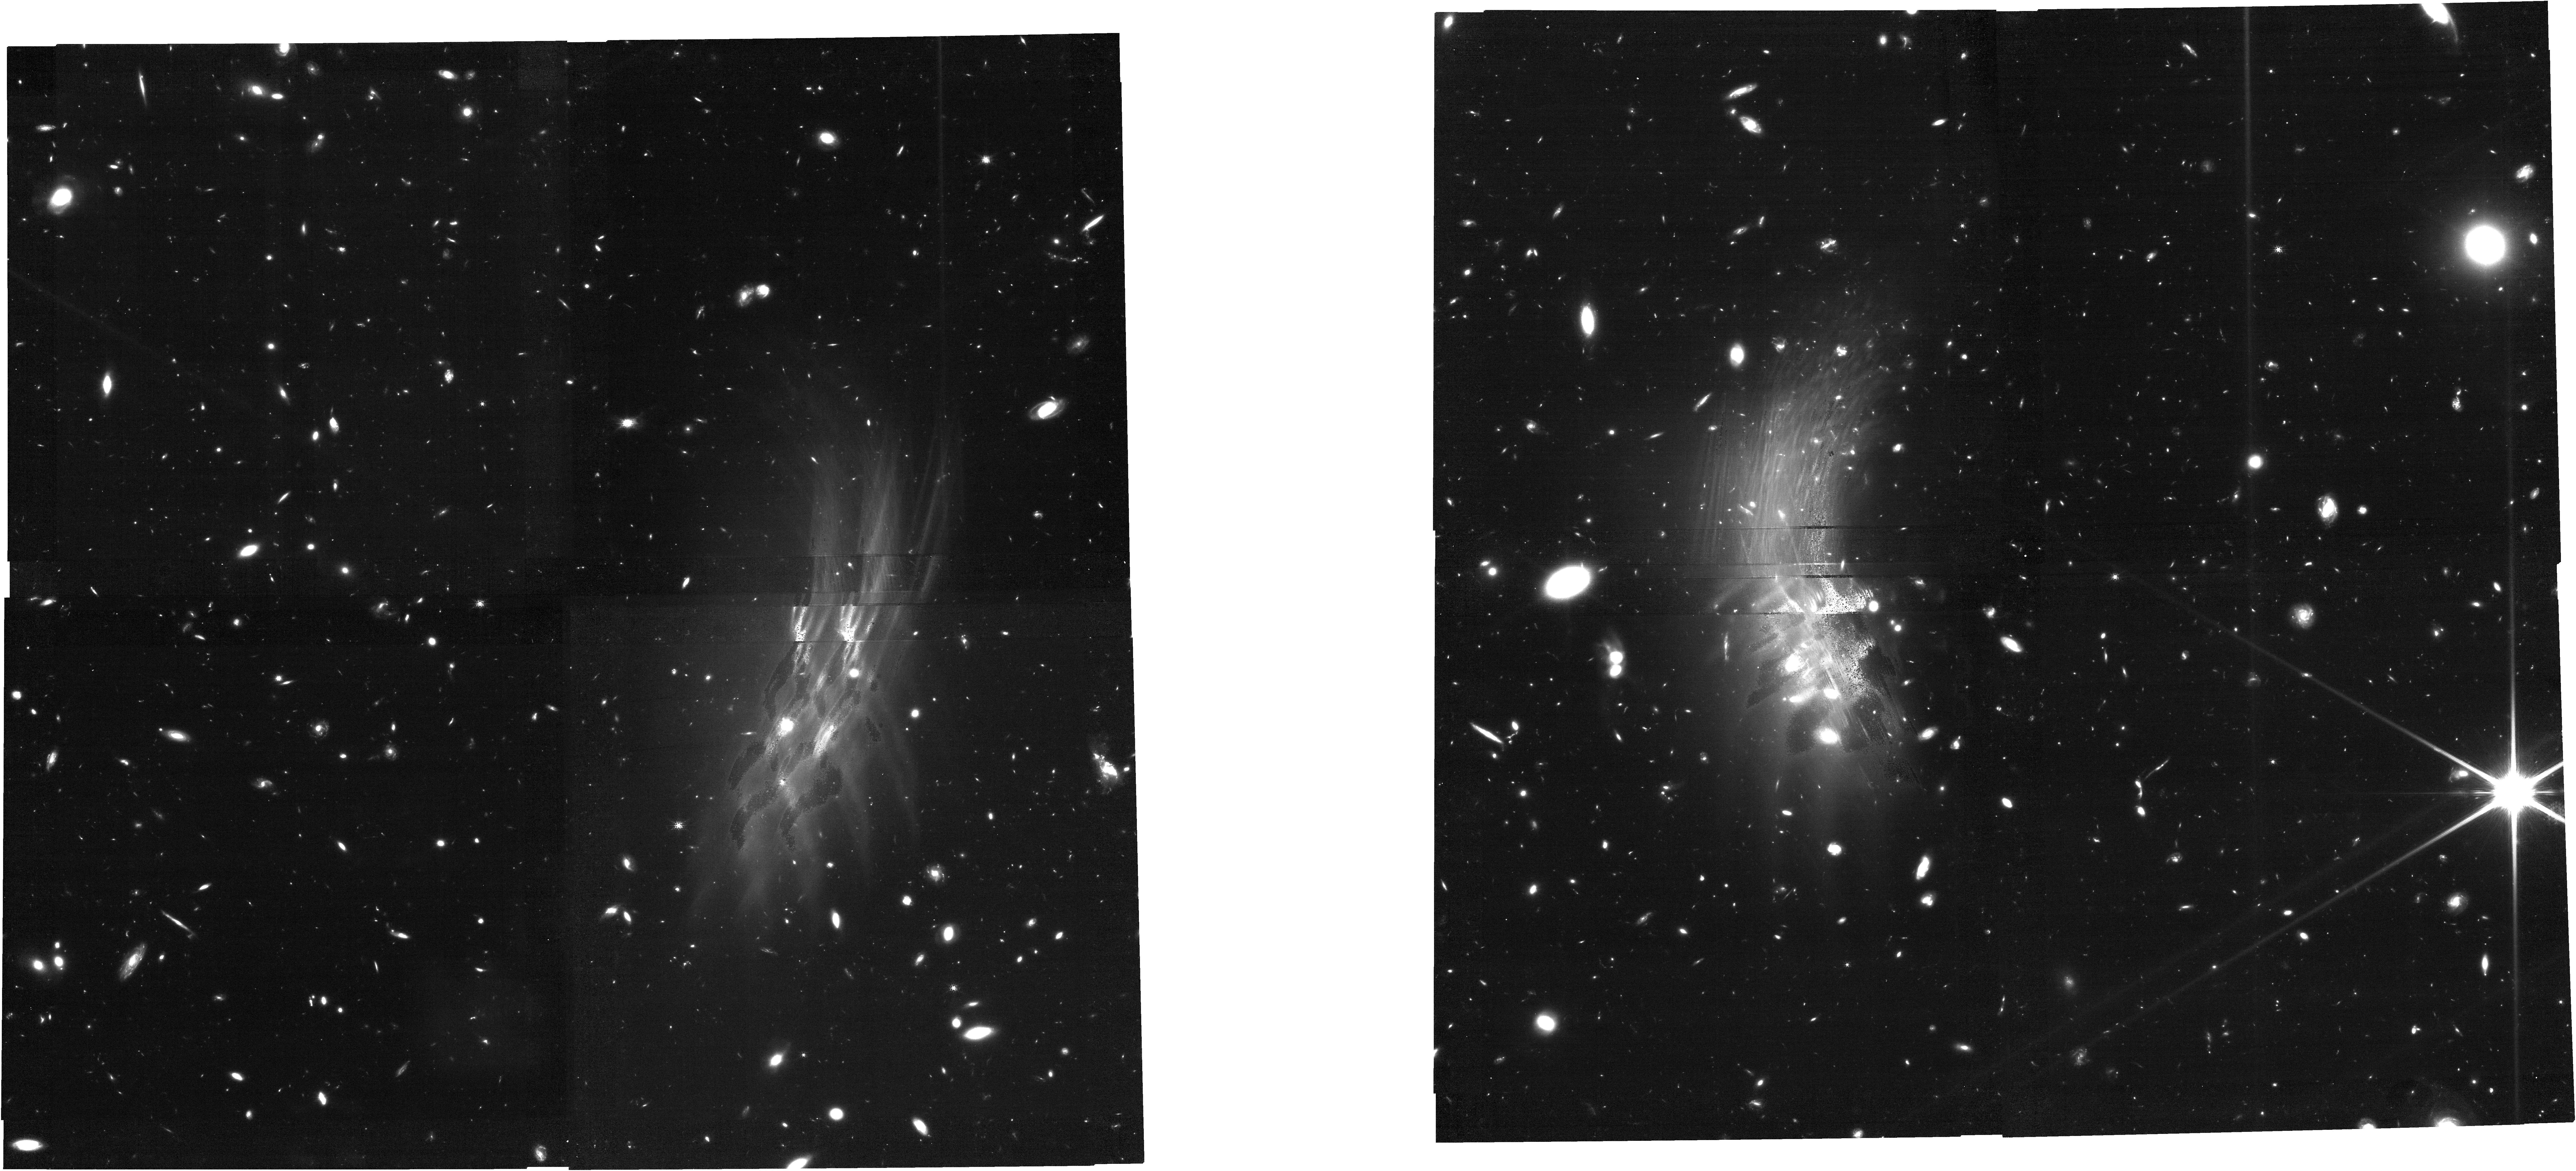
Target: LH-SBC3. Instrument: NIRCAM. Filter: F150W. Exposure: 1.2 h. Observation ID: jw07583-o001_t001_nircam_clear-f150w

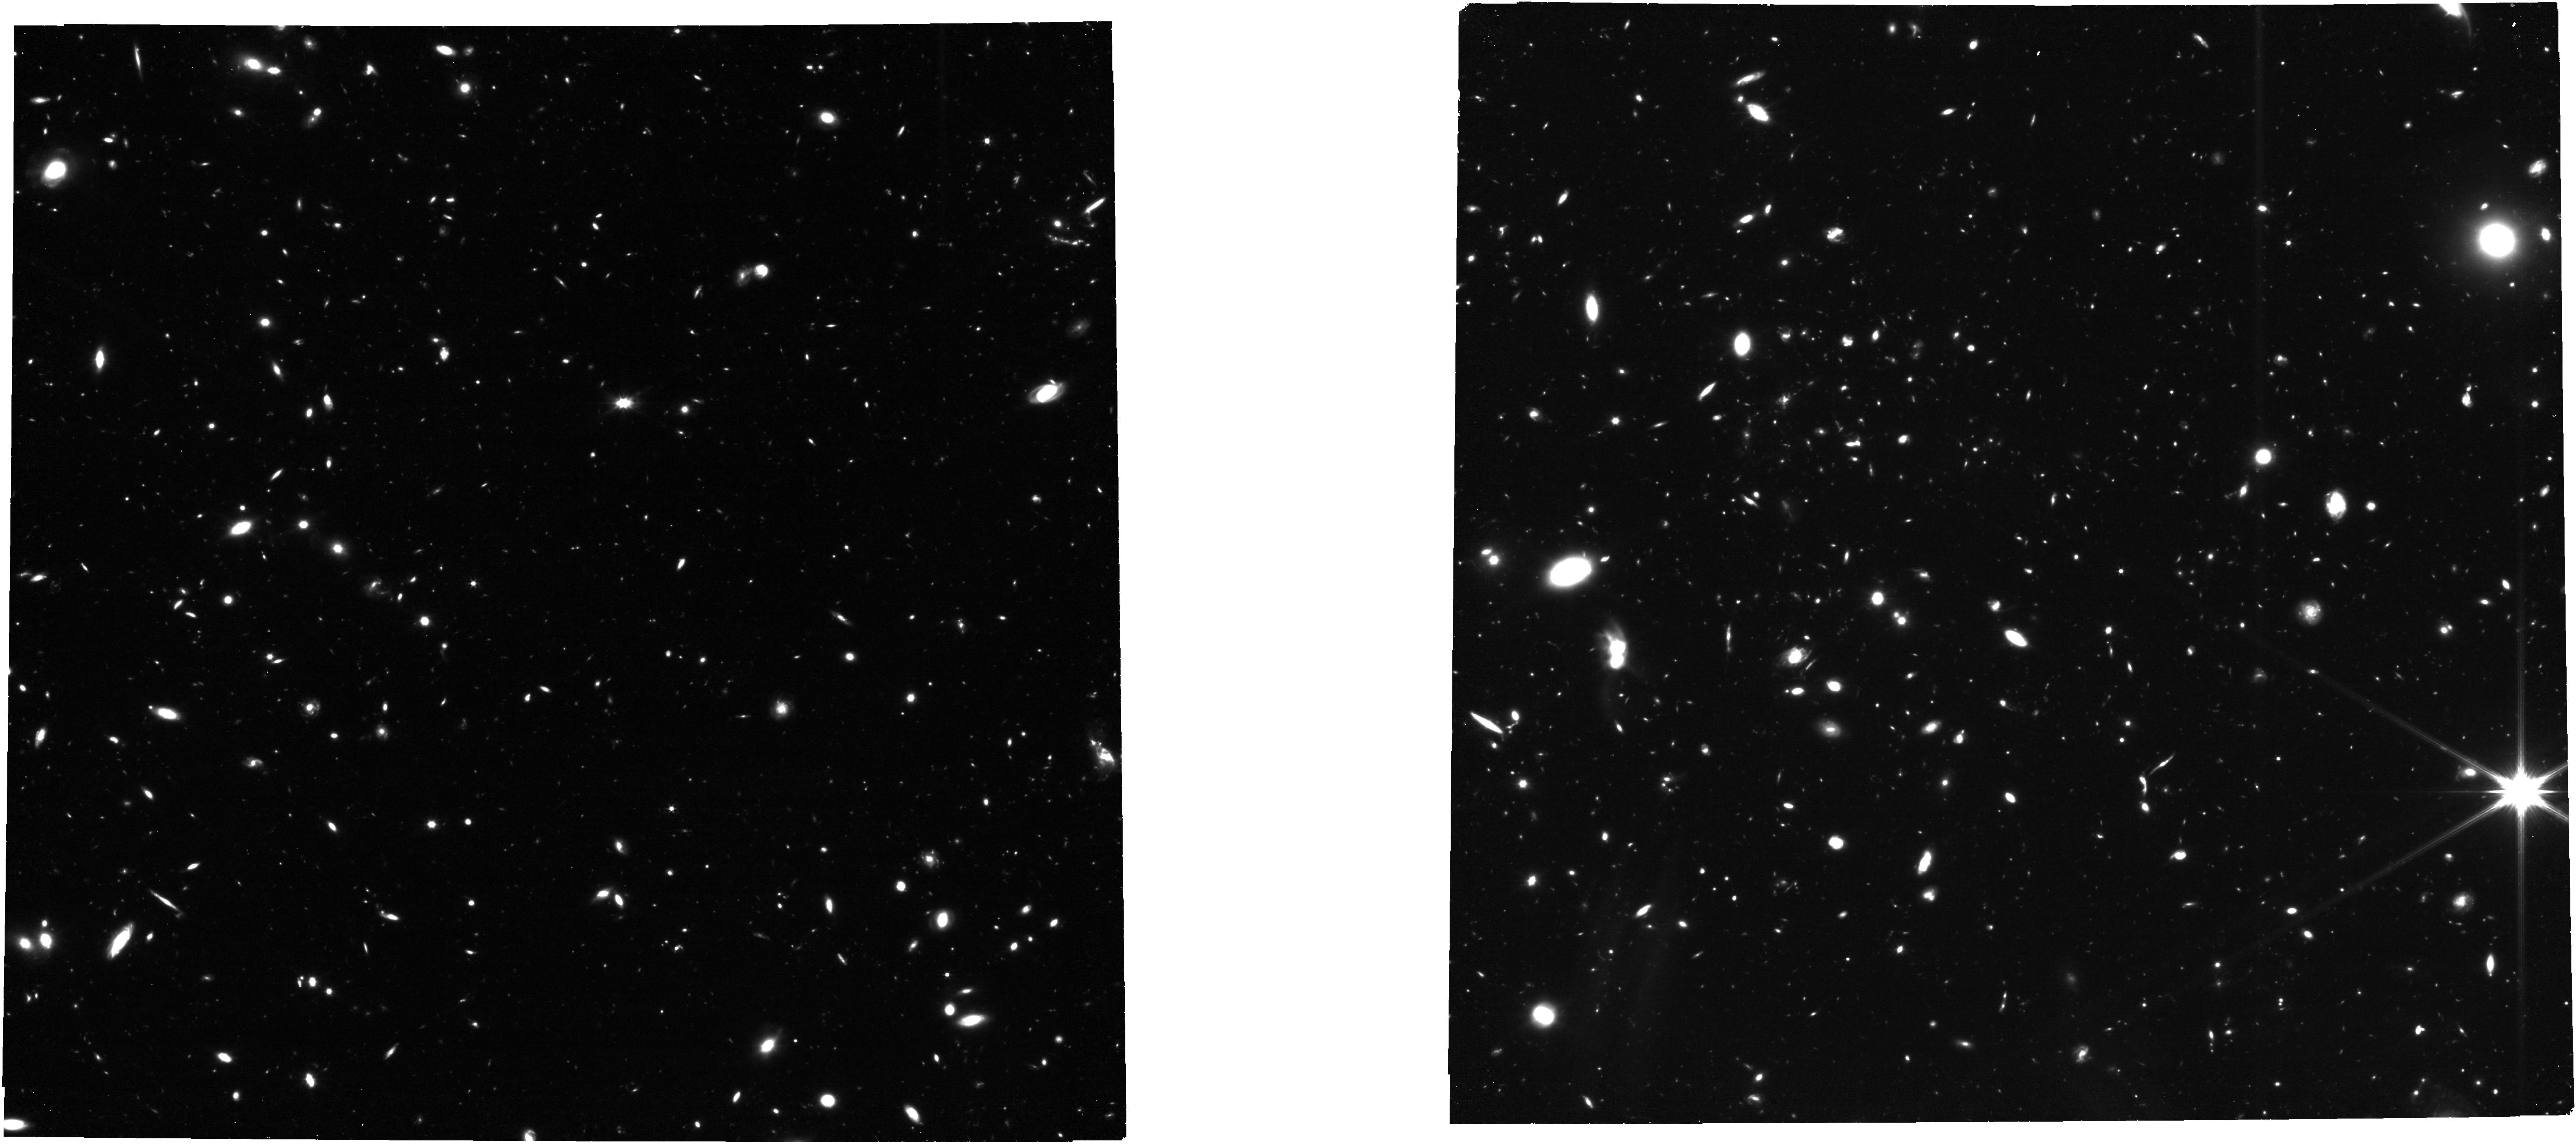
Target: LH-SBC3. Instrument: NIRCAM. Filter: F322W2. Exposure: 34 min. Observation ID: jw07583-o001_t001_nircam_clear-f322w2

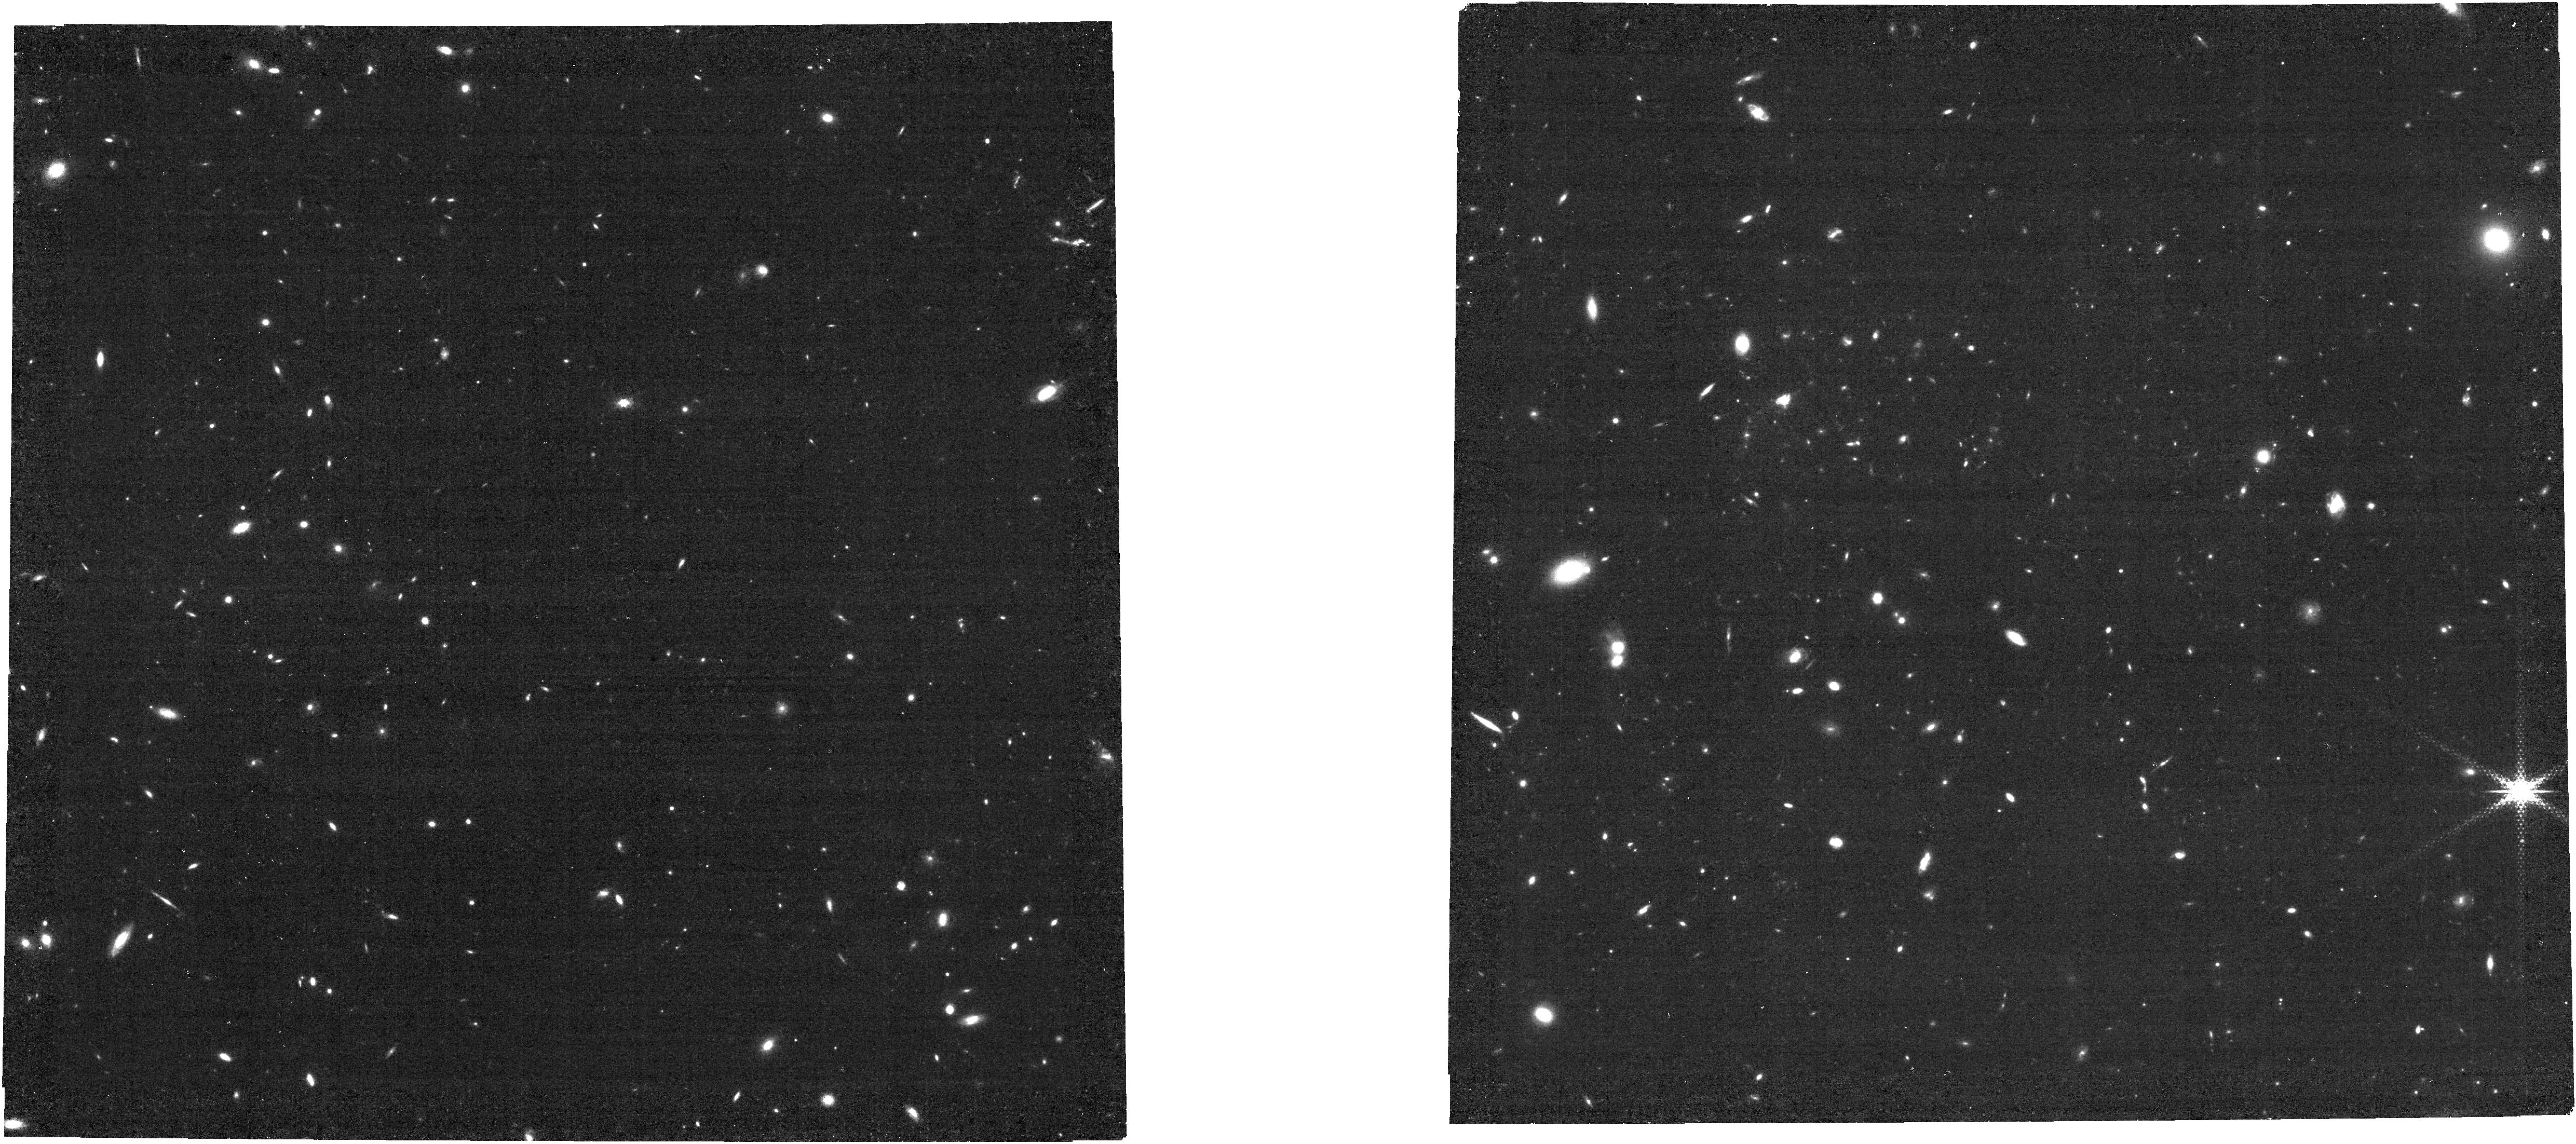
Target: LH-SBC3. Instrument: NIRCAM. Filter: F322W2+F323N. Exposure: 3.5 h. Observation ID: jw07583-o001_t001_nircam_f322w2-f323n

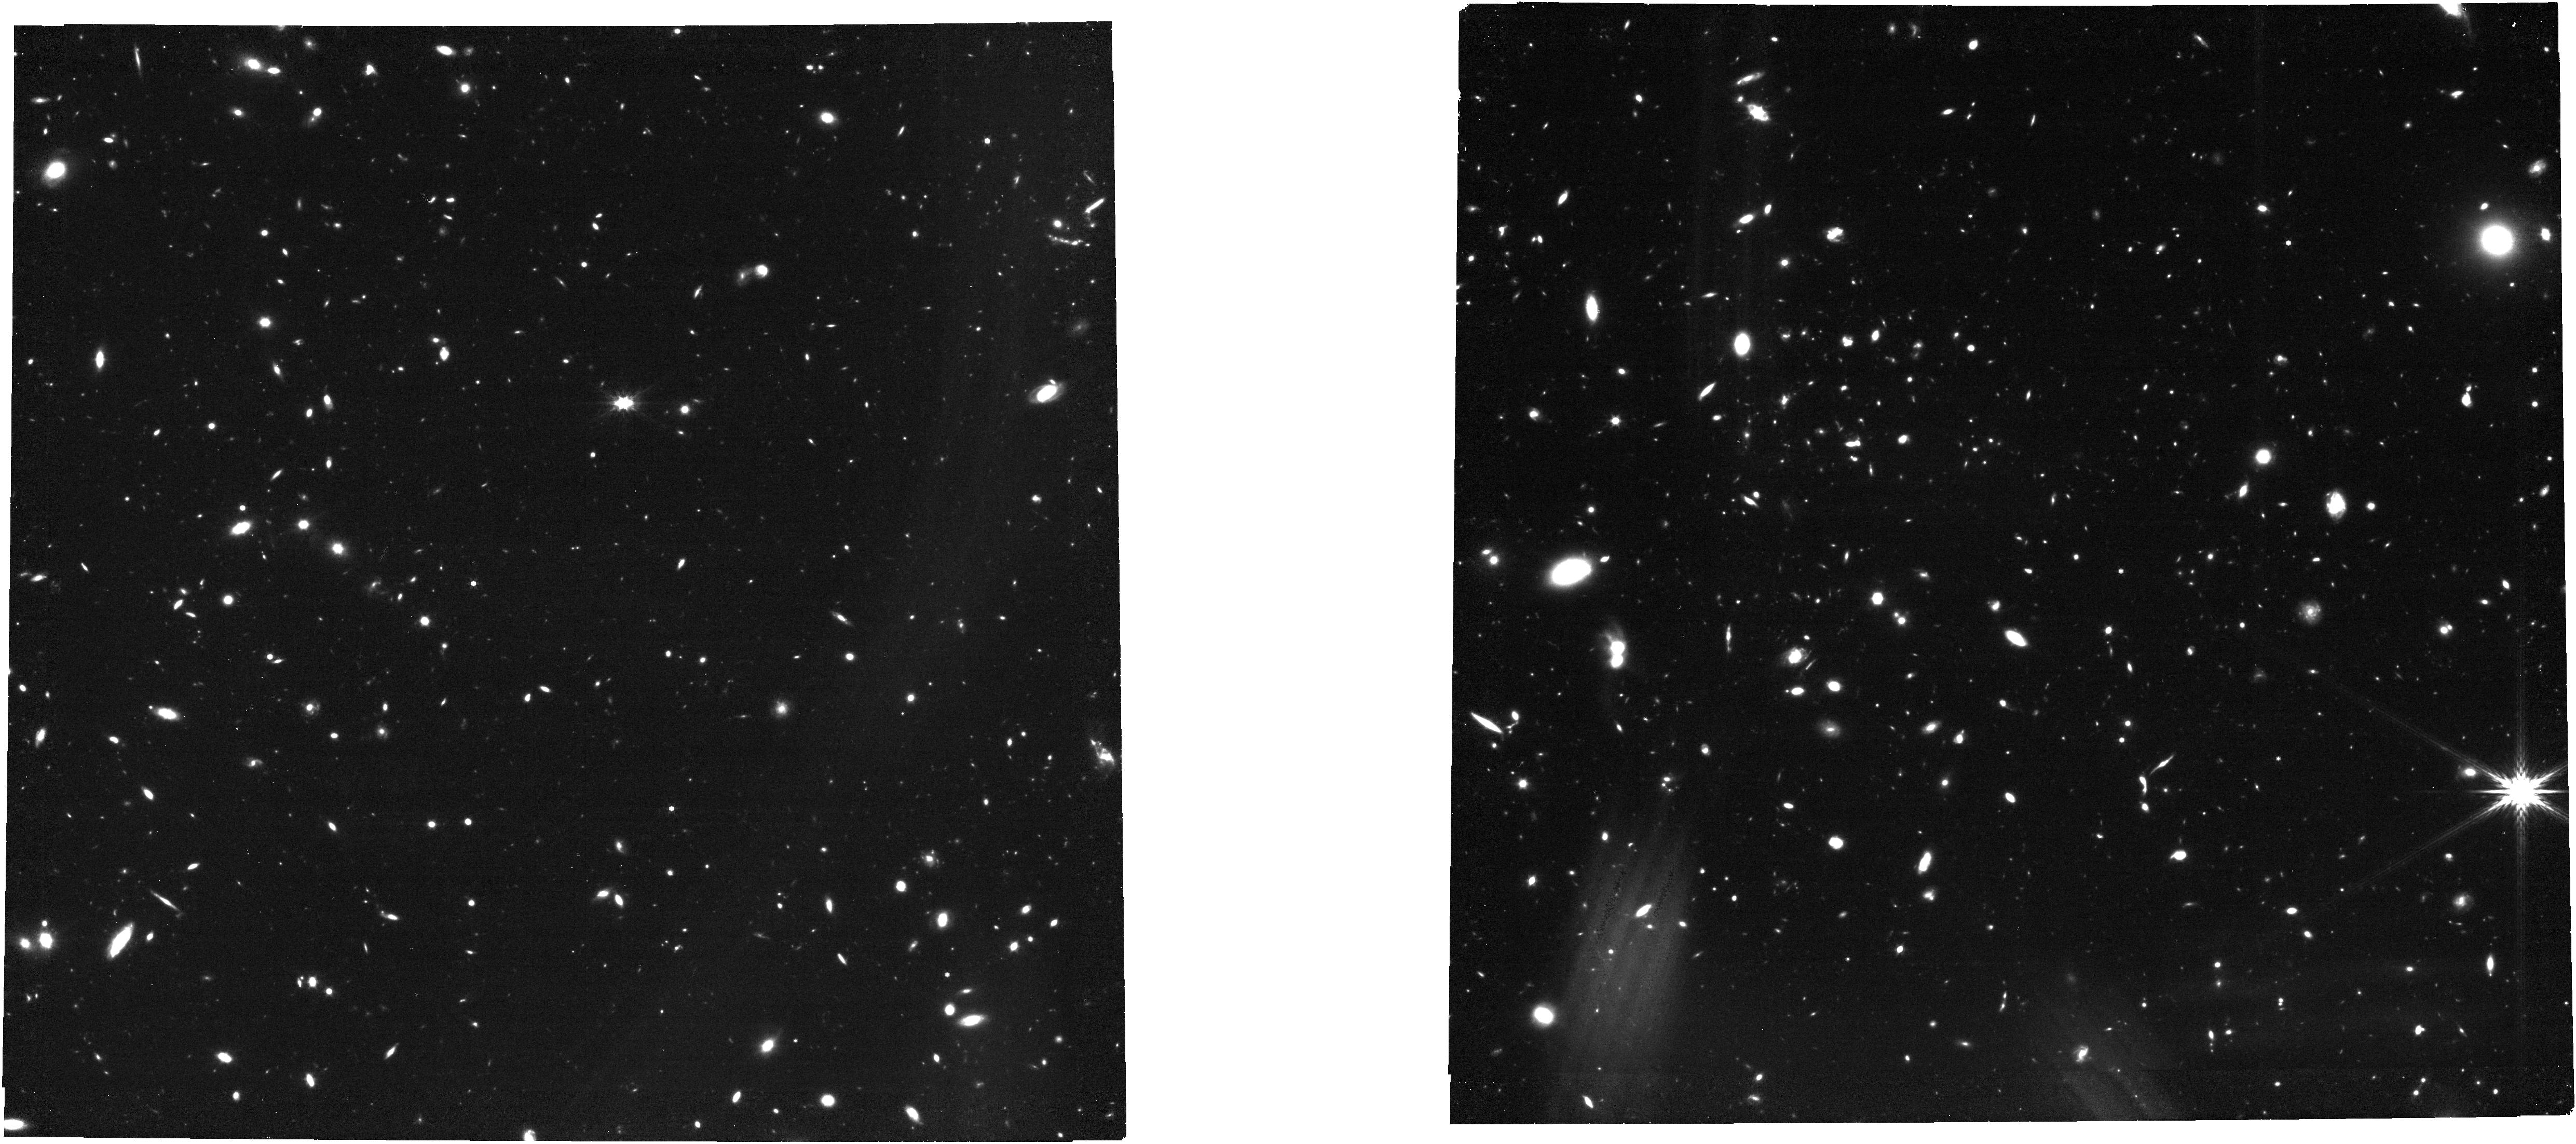
Target: LH-SBC3. Instrument: NIRCAM. Filter: F444W. Exposure: 34 min. Observation ID: jw07583-o001_t001_nircam_clear-f444w

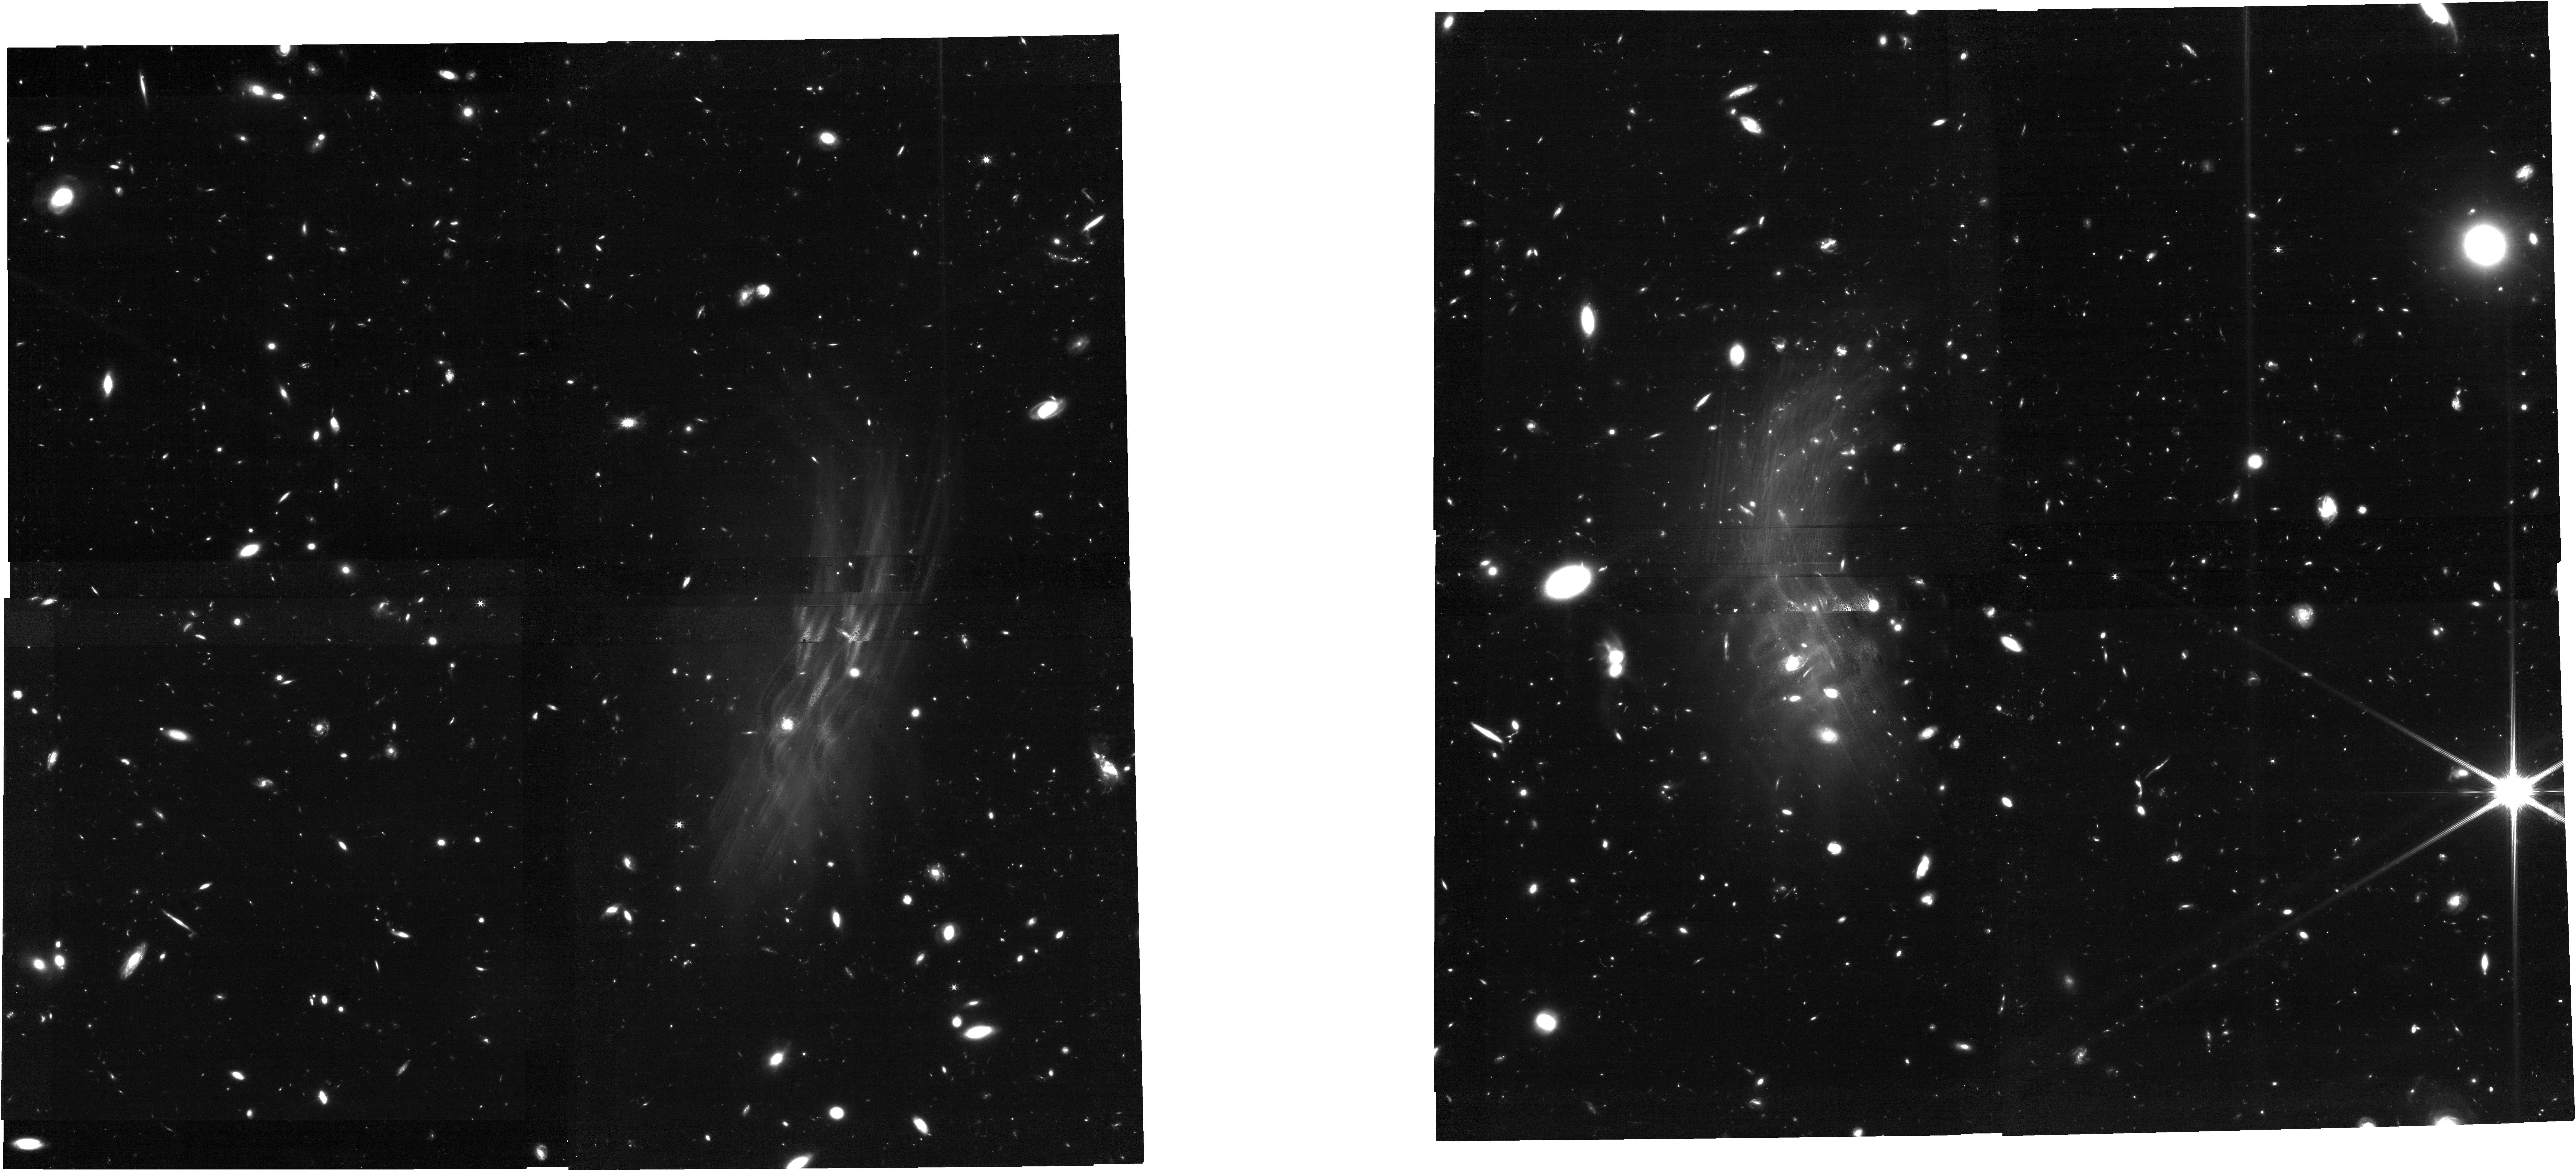
Target: LH-SBC3. Instrument: NIRCAM. Filter: F200W. Exposure: 1.7 h. Observation ID: jw07583-o001_t001_nircam_clear-f200w

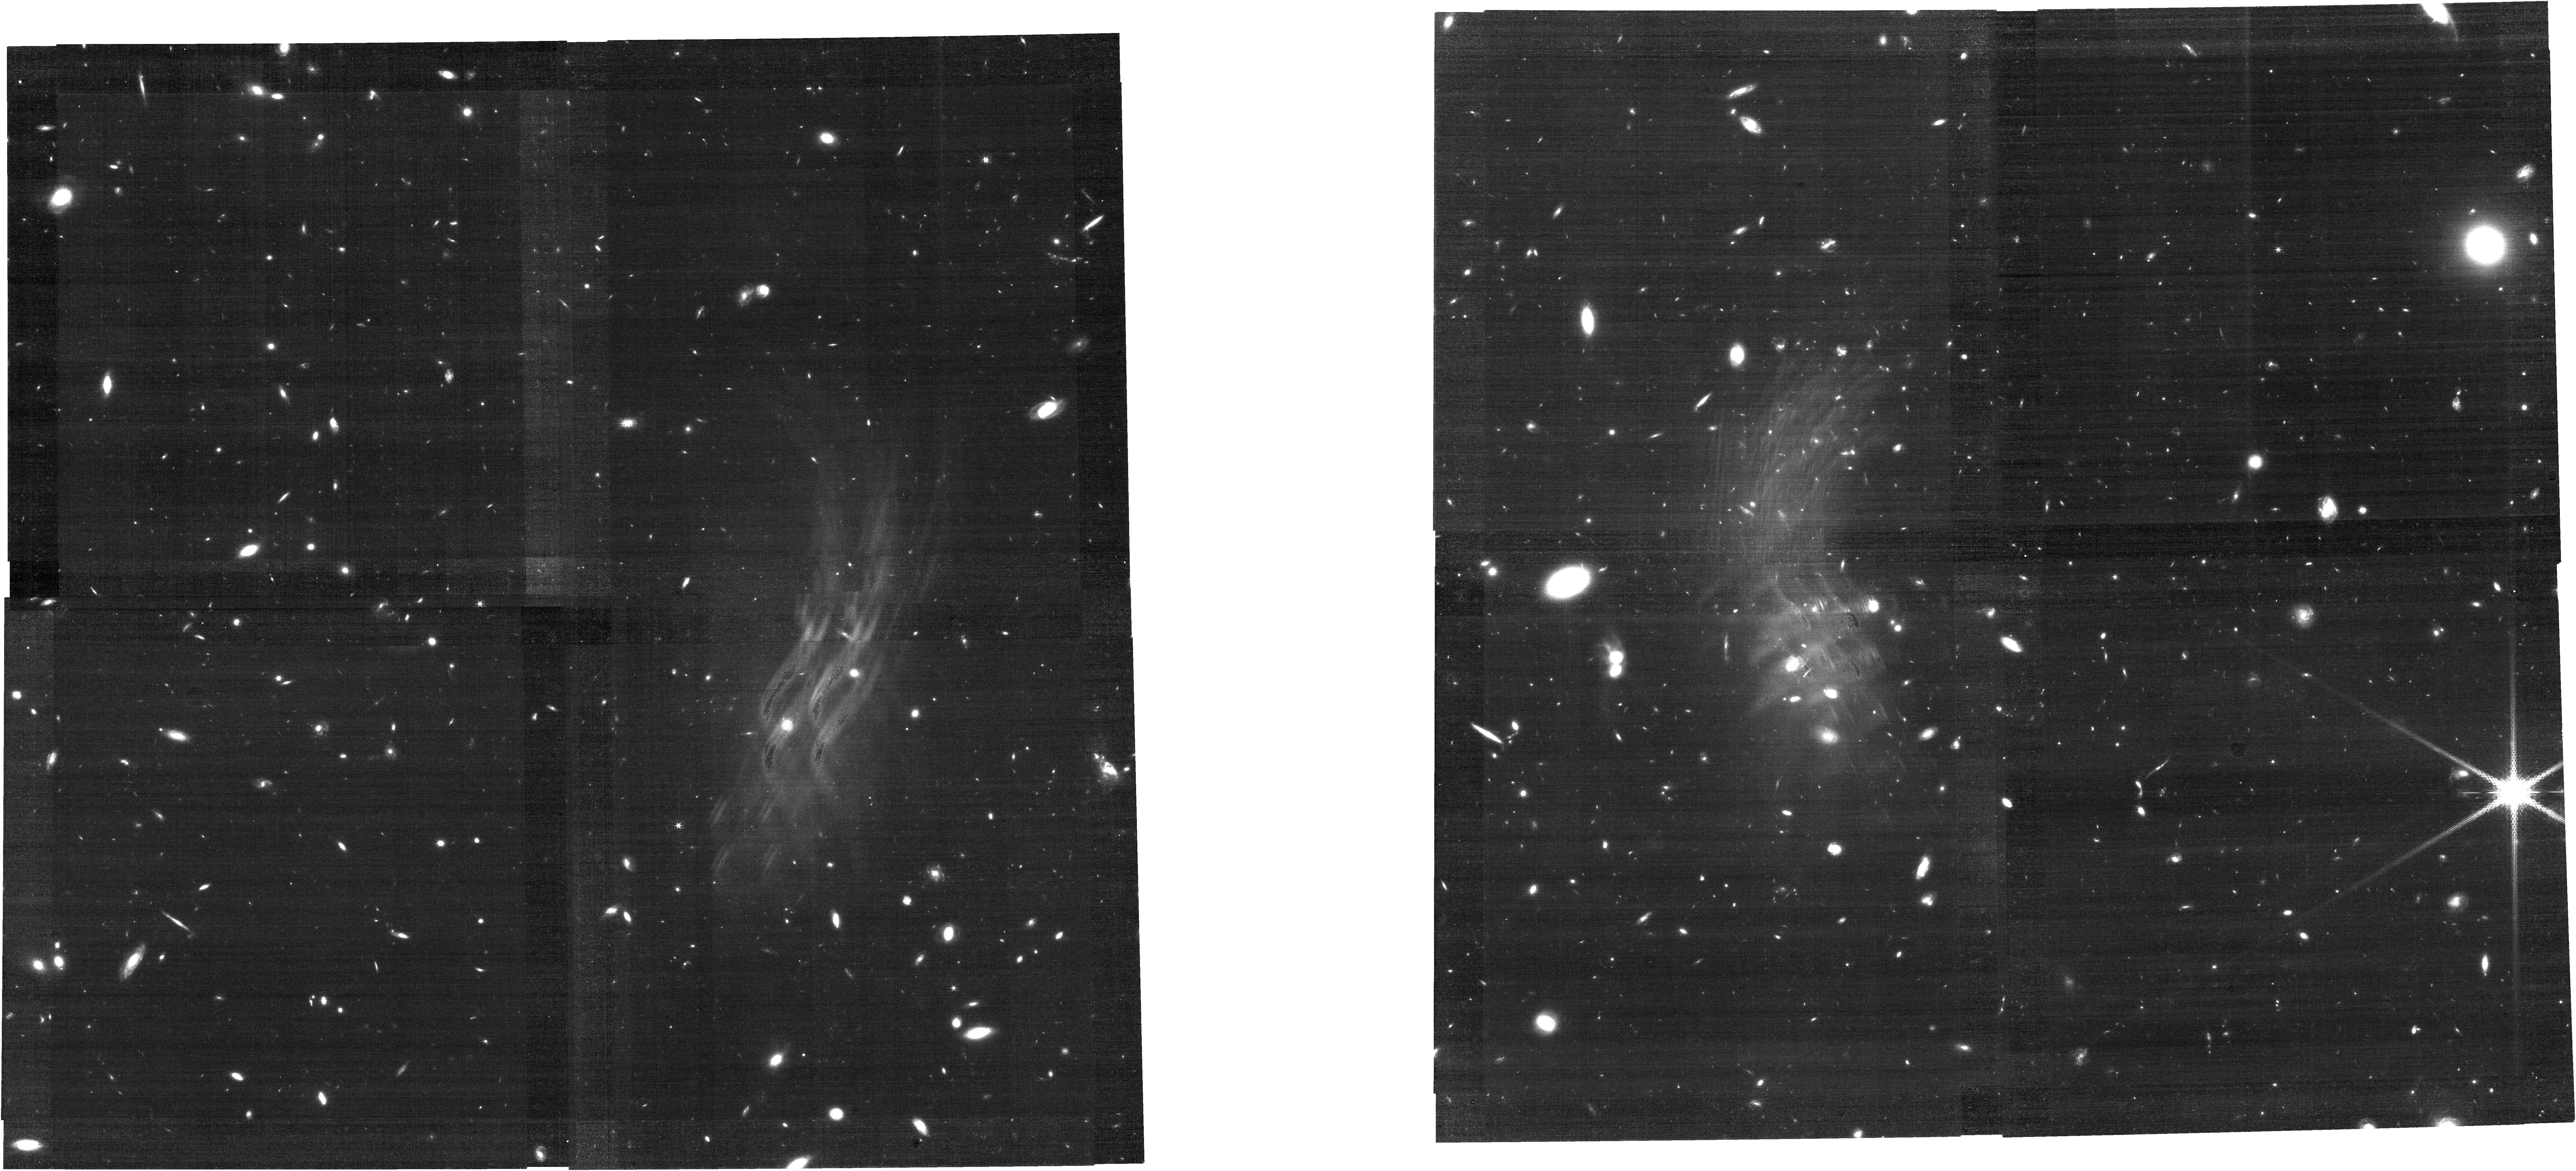
Target: LH-SBC3. Instrument: NIRCAM. Filter: F210M. Exposure: 34 min. Observation ID: jw07583-o001_t001_nircam_clear-f210m

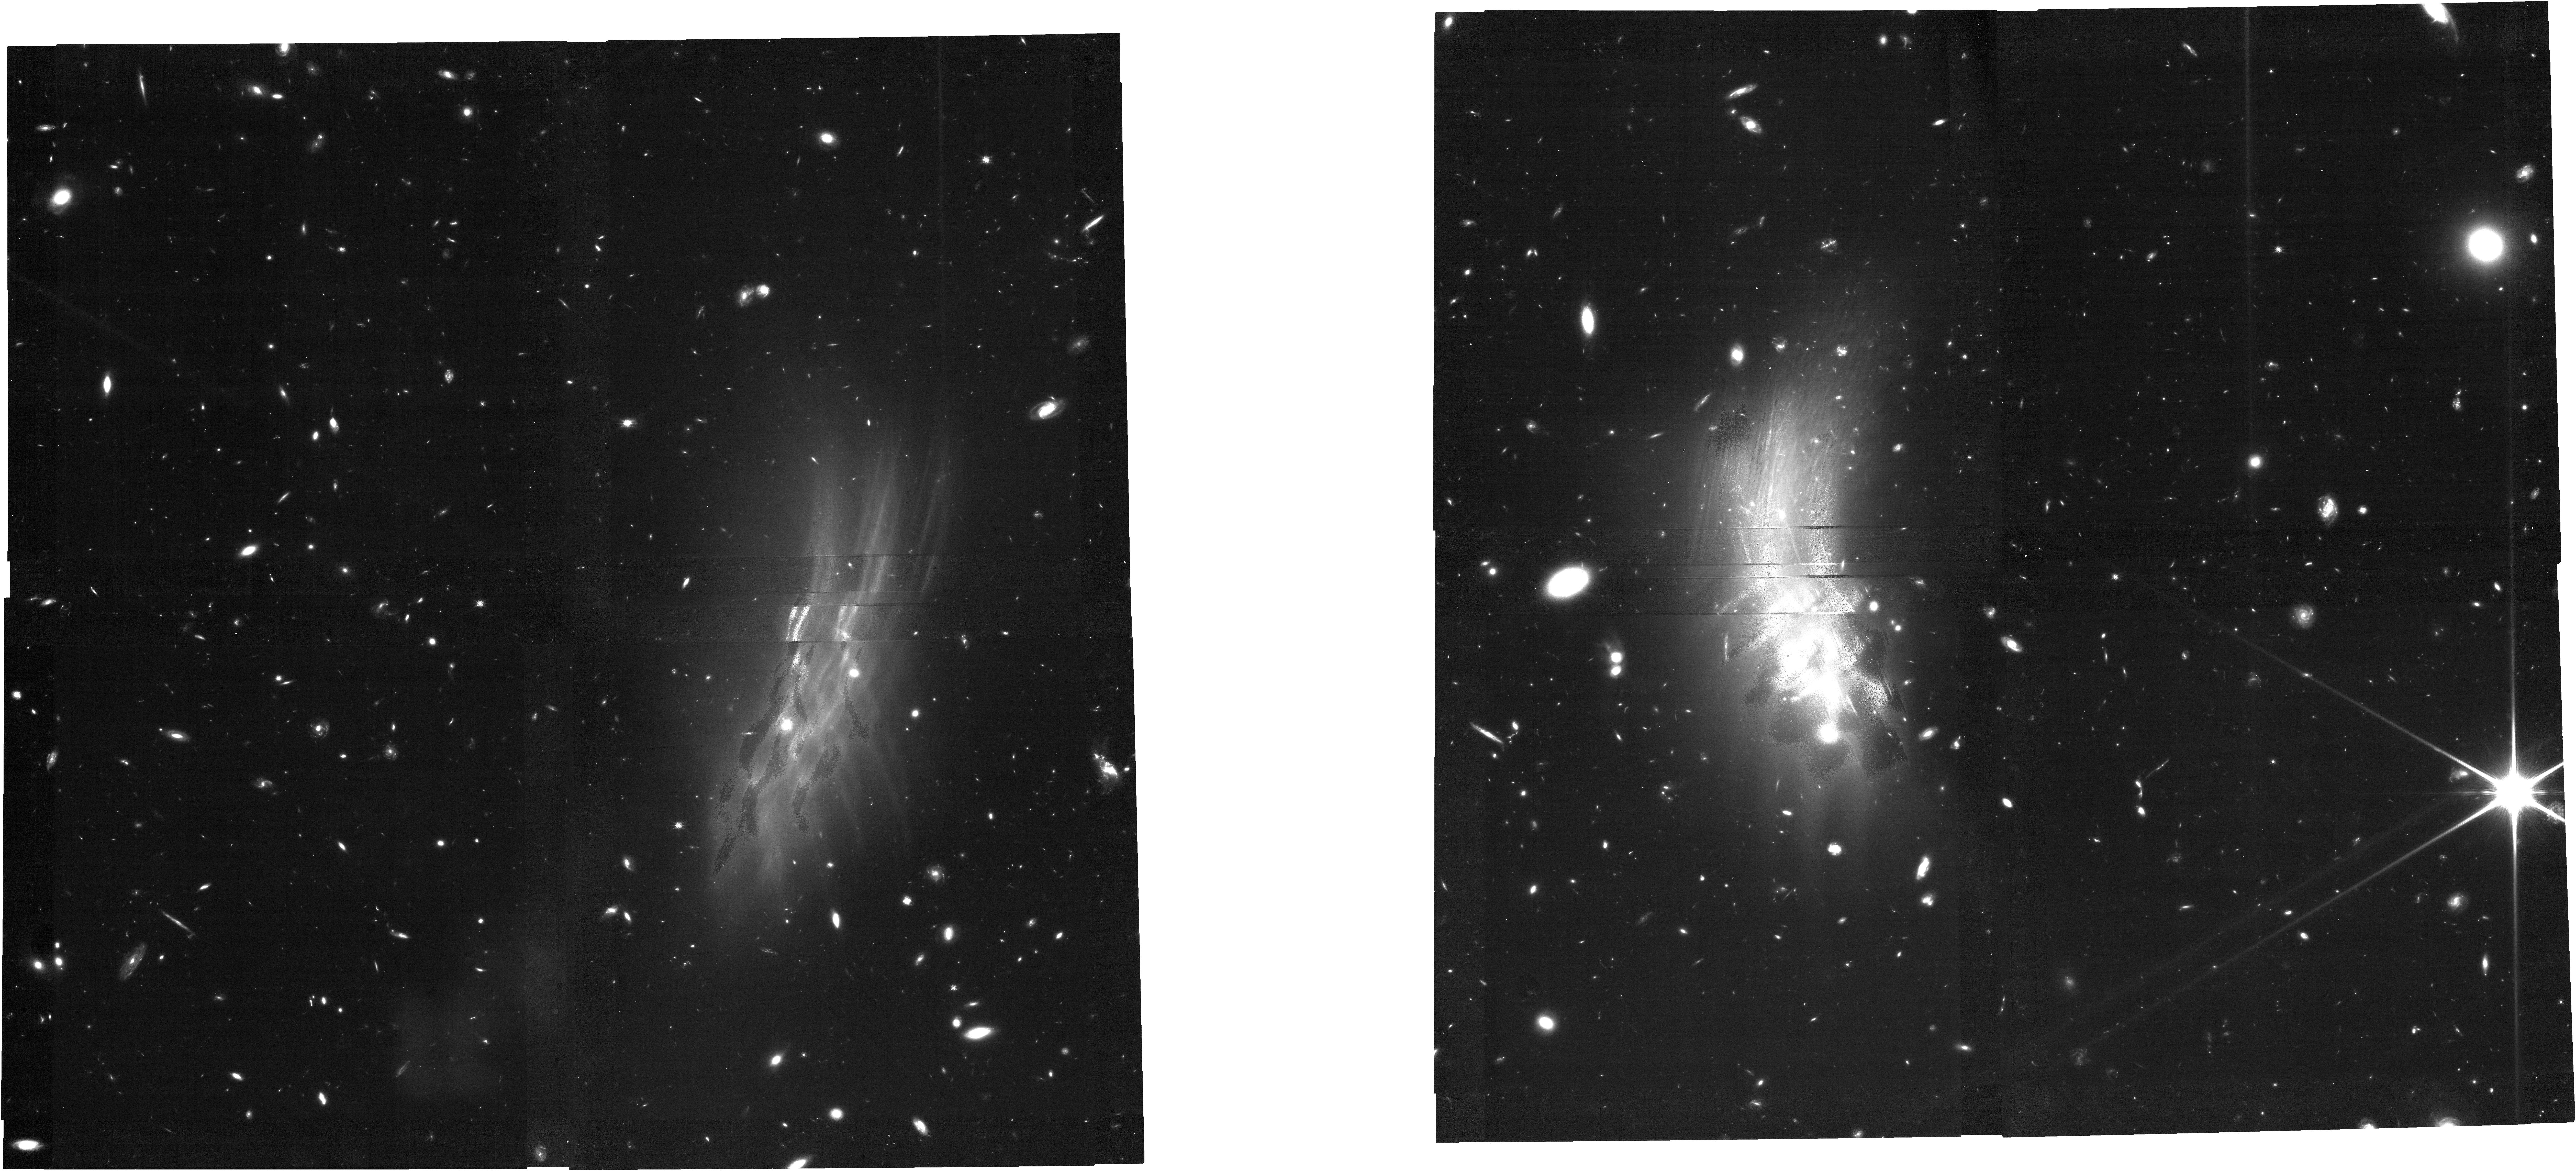
Target: LH-SBC3. Instrument: NIRCAM. Filter: F115W. Exposure: 1.2 h. Observation ID: jw07583-o001_t001_nircam_clear-f115w

Unique H-alpha imaging of a z=3.95 starbursting protocluster (PI: Jin, Shuowen)

We propose to obtain highly sensitive H-alpha imaging of the starbursting protocluster LH-SBC3 at z=3.95 with the NIRCam F323N filter. This protocluster hosts an integrated SFR of 4000 Msun/yr in its compact 100 kpc core, making it one of the most distant and intensely star-forming structures known to date. Fortunately, the H-alpha emission at z=3.95 falls perfectly within the narrowband (NB) filter F323N, making LH-SBC3 the only known protocluster where one can conduct NB H-alpha imaging at z~4. This is a unique opportunity to spectroscopically confirm a large number of protocluster galaxies and investigate the early phases of structure formation. Our primary goal is to robustly characterize star formation activity, stellar mass assembly, and quantify the environmental effects in a z~4 massive protocluster. Second, the supporting broadband imaging will pioneer the detection of intracluster light (ICL) at z~4 and place a stringent constraint on the ICL fraction, providing crucial insights into the origin of ICL.